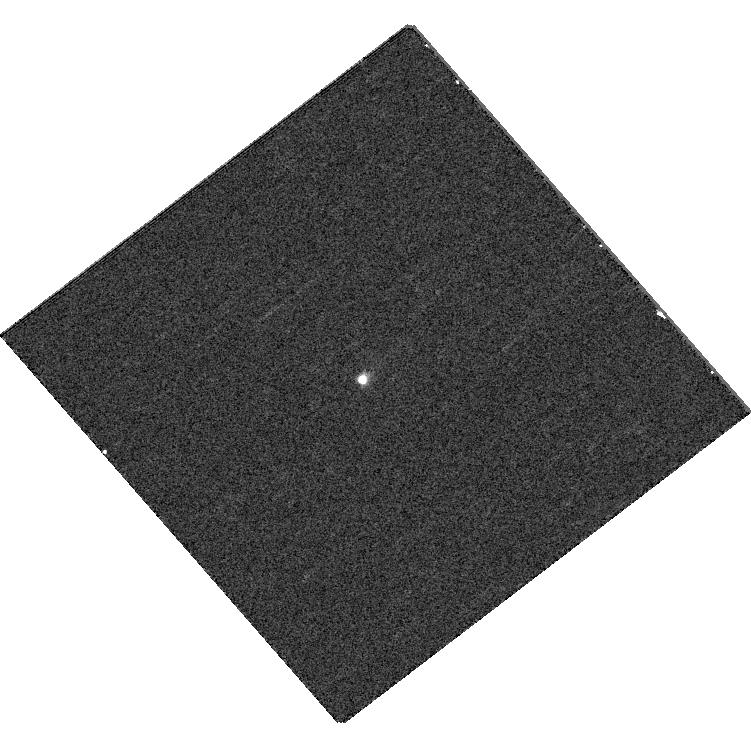
Target: V892TAU. Instrument: WFC3/UVIS. Filter: F395N. Exposure: 5 min. Observation ID: hst_12506_28_wfc3_uvis_f395n_ibsl28

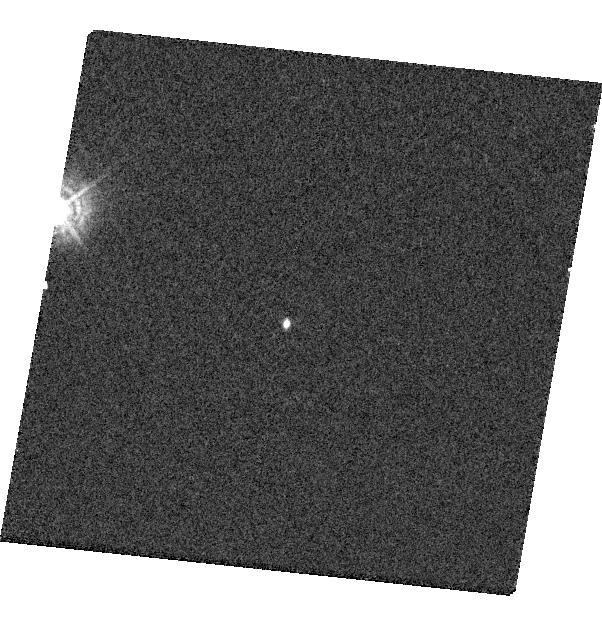
Target: HPTAUG3. Instrument: WFC3/UVIS. Filter: F336W. Exposure: 3 min. Observation ID: hst_12506_29_wfc3_uvis_f336w_ibsl29

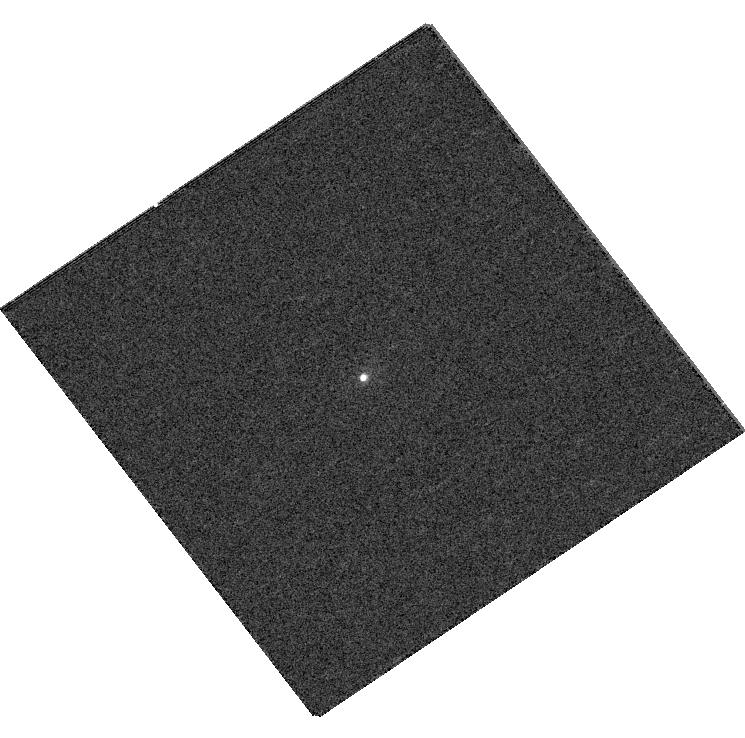
Target: COKUTAU4. Instrument: WFC3/UVIS. Filter: F395N. Exposure: 5 min. Observation ID: hst_12506_18_wfc3_uvis_f395n_ibsl18

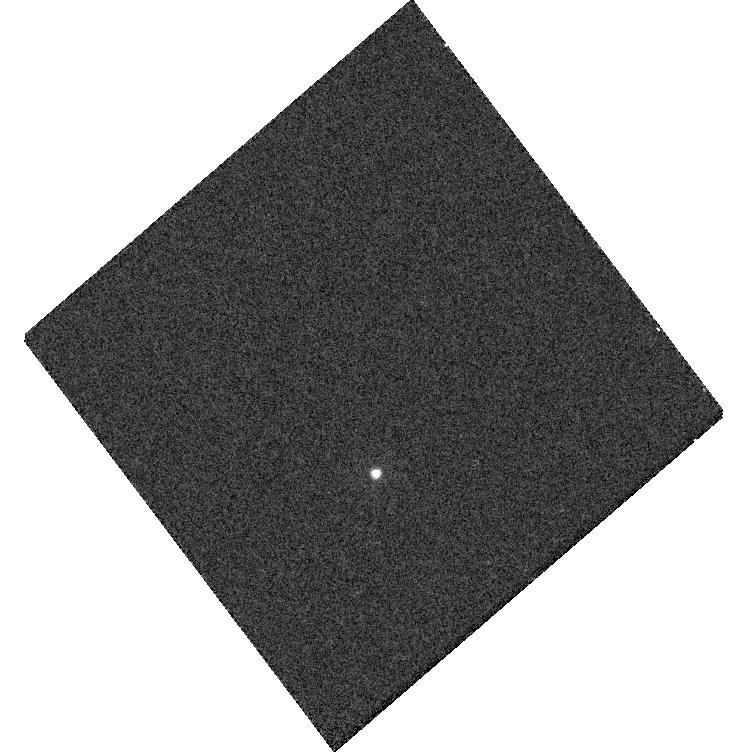
Target: HUBBLE4. Instrument: WFC3/UVIS. Filter: F275W. Exposure: 5 min. Observation ID: hst_12506_32_wfc3_uvis_f275w_ibsl32

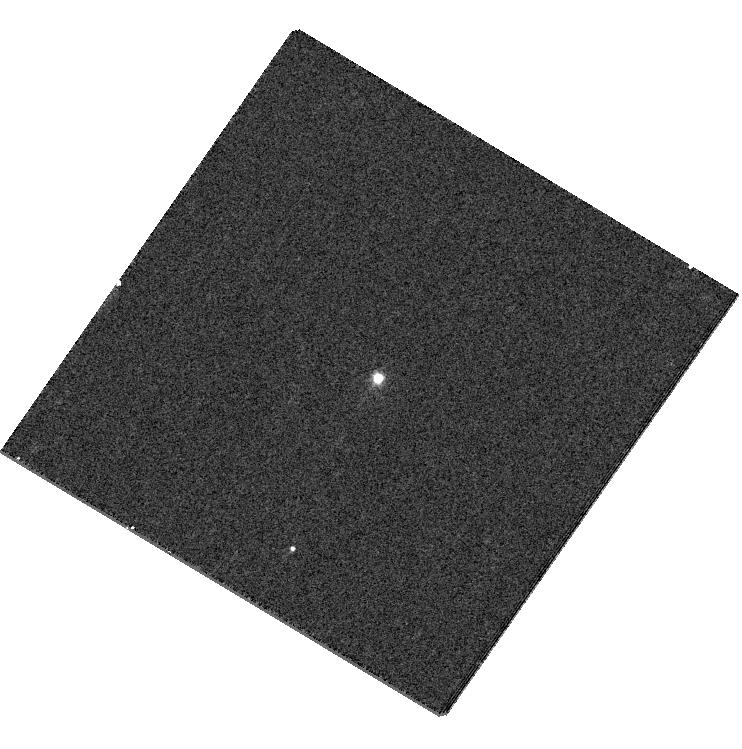
Target: USCO1605179. Instrument: WFC3/UVIS. Filter: F395N. Exposure: 5 min. Observation ID: hst_12506_21_wfc3_uvis_f395n_ibsl21

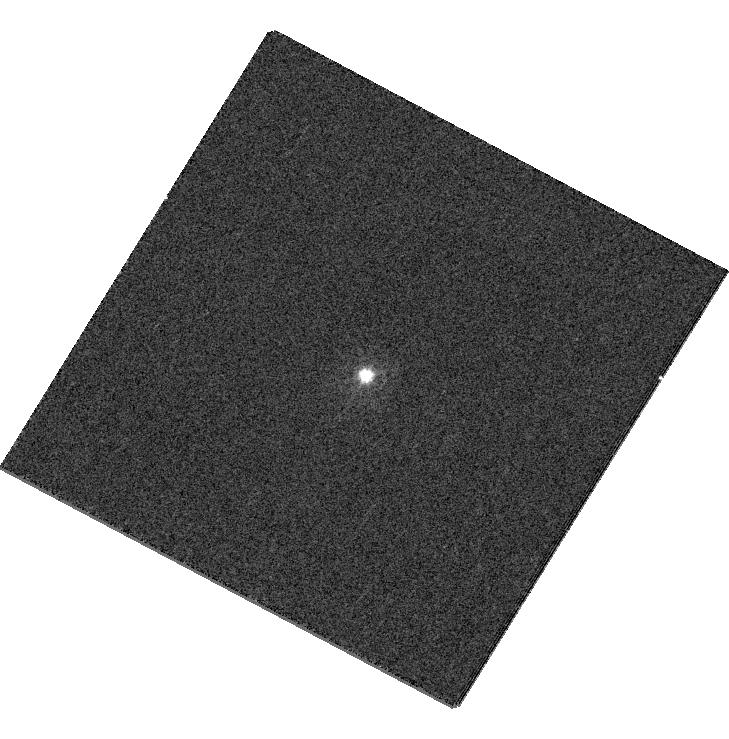
Target: SCOPMS19. Instrument: WFC3/UVIS. Filter: F336W. Exposure: 3 min. Observation ID: hst_12506_26_wfc3_uvis_f336w_ibsl26

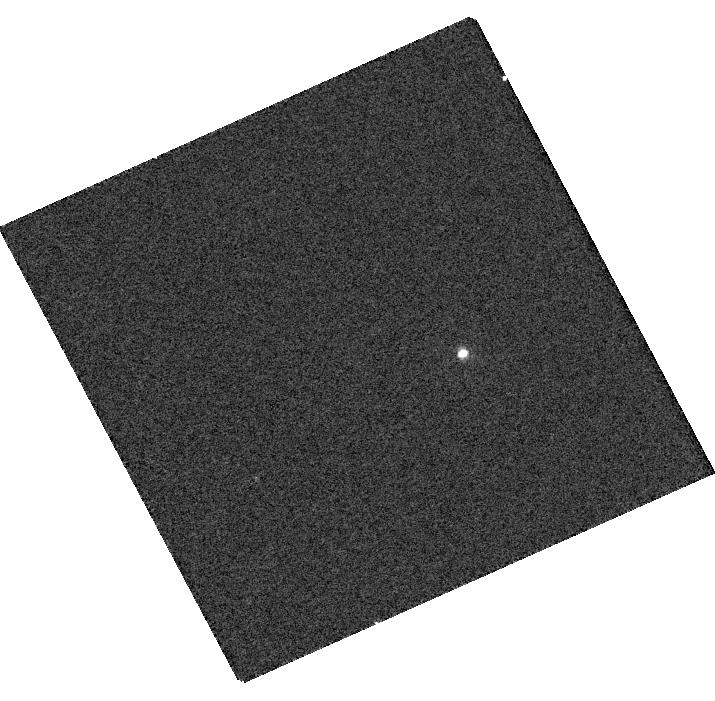
Target: FFTAU. Instrument: WFC3/UVIS. Filter: F395N. Exposure: 5 min. Observation ID: hst_12506_31_wfc3_uvis_f395n_ibsl31

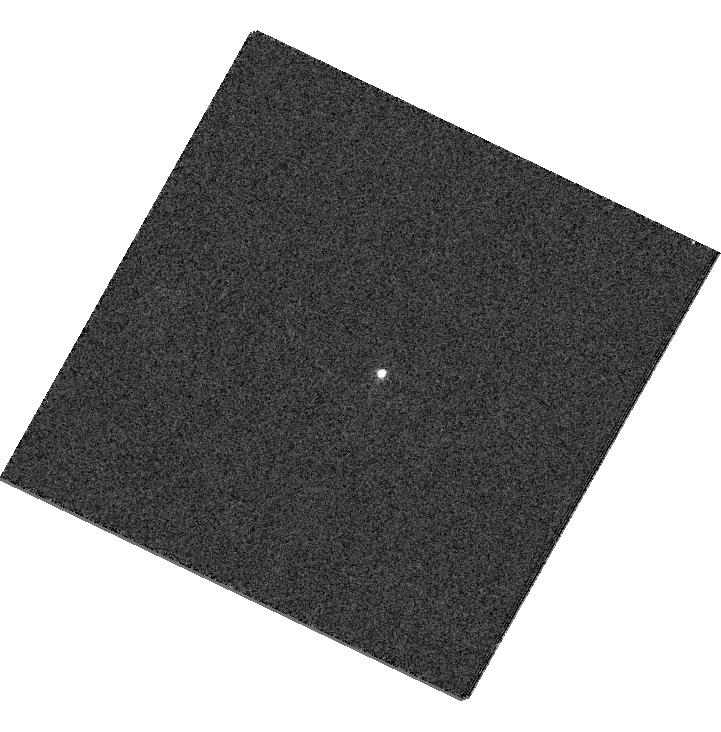
Target: SCOPMS17. Instrument: WFC3/UVIS. Filter: F336W. Exposure: 1 min. Observation ID: hst_12506_27_wfc3_uvis_f336w_ibsl27

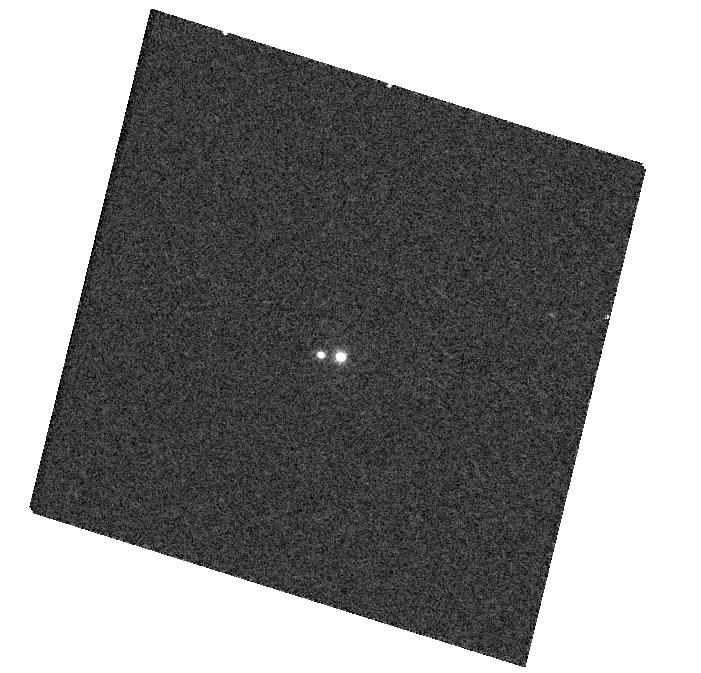
Target: ROXS47. Instrument: WFC3/UVIS. Filter: F395N. Exposure: 5 min. Observation ID: hst_12506_19_wfc3_uvis_f395n_ibsl19

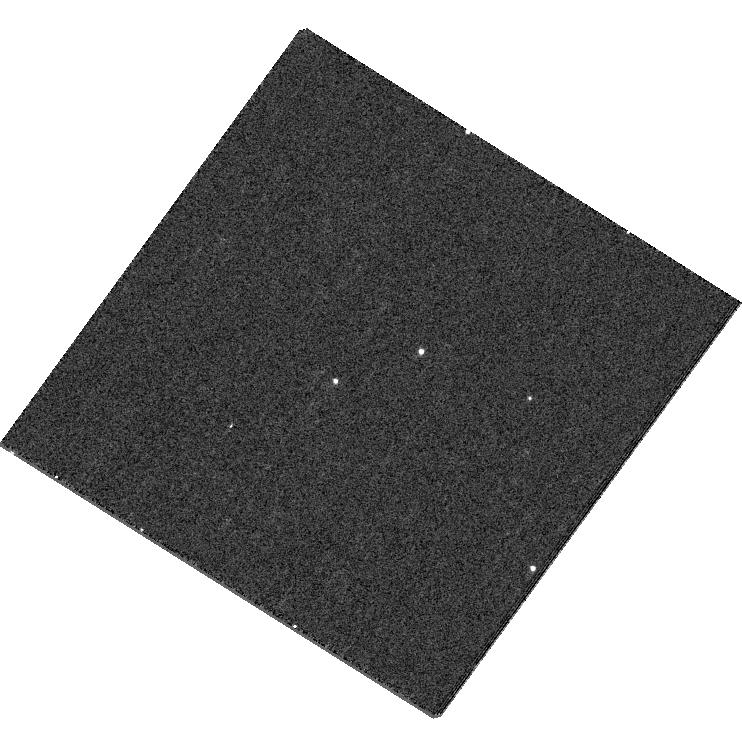
Target: USCO1606119. Instrument: WFC3/UVIS. Filter: F336W. Exposure: 5 min. Observation ID: hst_12506_20_wfc3_uvis_f336w_ibsl20

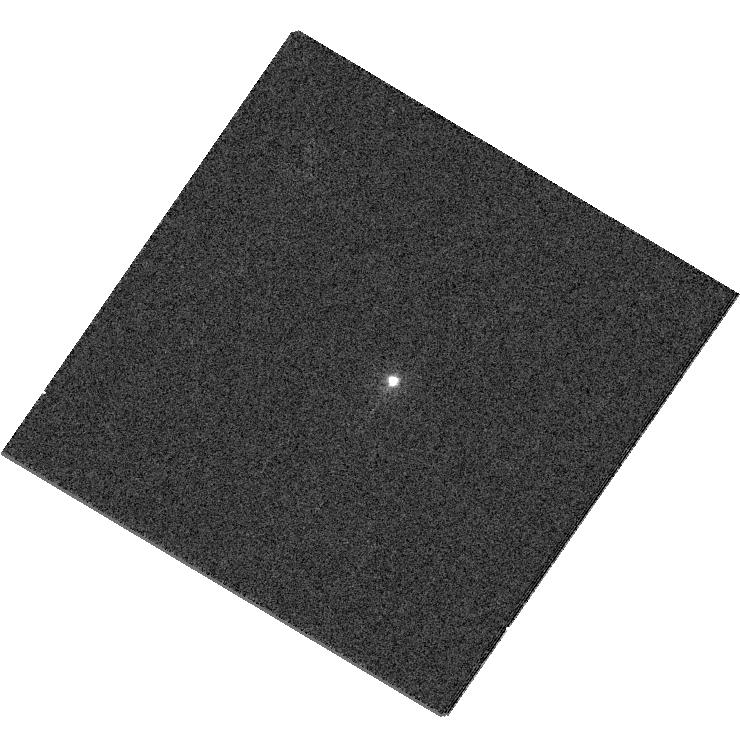
Target: RXJ1601.9-2008. Instrument: WFC3/UVIS. Filter: F225W. Exposure: 1 min. Observation ID: hst_12506_22_wfc3_uvis_f225w_ibsl22

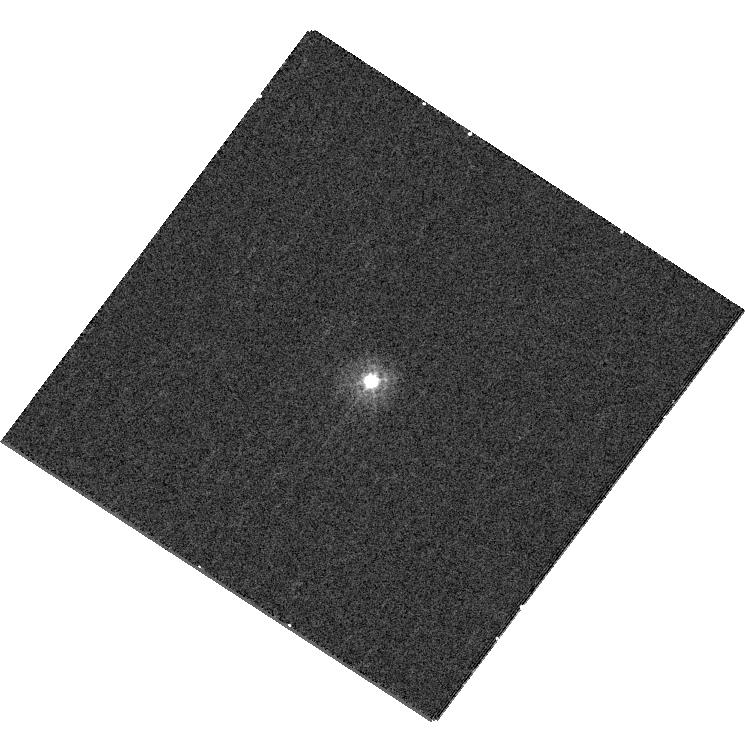
Target: GSC06209-00735. Instrument: WFC3/UVIS. Filter: F275W. Exposure: 6 min. Observation ID: hst_12506_25_wfc3_uvis_f275w_ibsl25

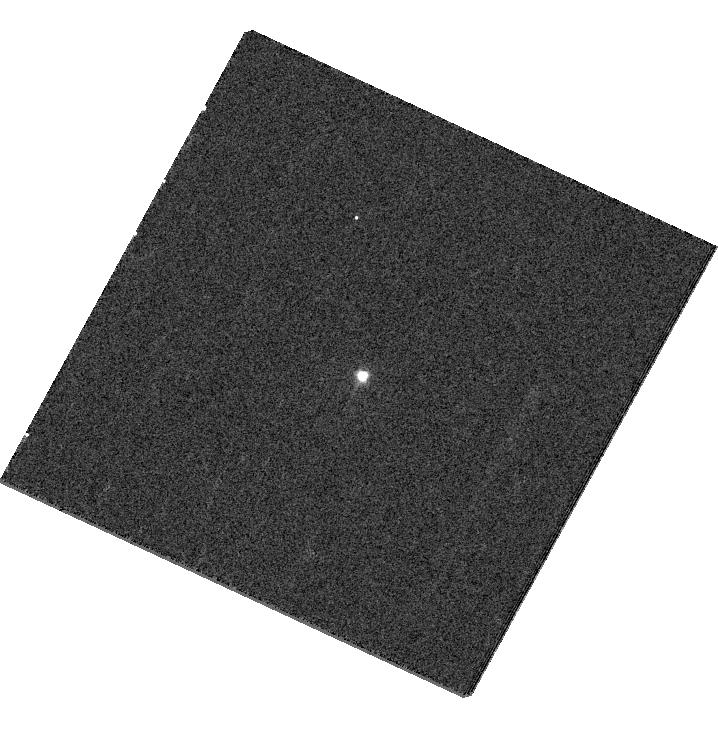
Target: RXJ1550.0-3212. Instrument: WFC3/UVIS. Filter: F395N. Exposure: 5 min. Observation ID: hst_12506_23_wfc3_uvis_f395n_ibsl23

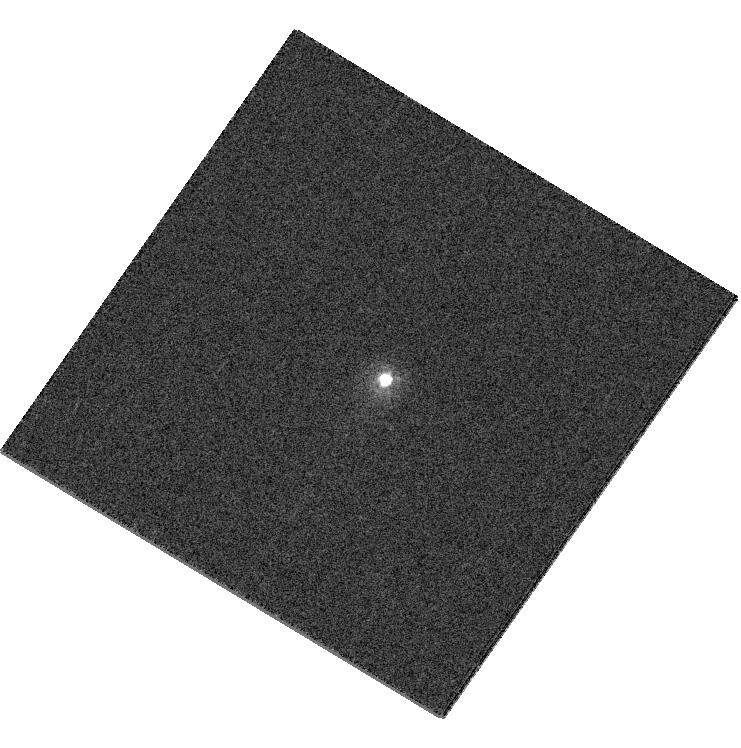
Target: GSC06794-00156. Instrument: WFC3/UVIS. Filter: F225W. Exposure: 1 min. Observation ID: hst_12506_24_wfc3_uvis_f225w_ibsl24

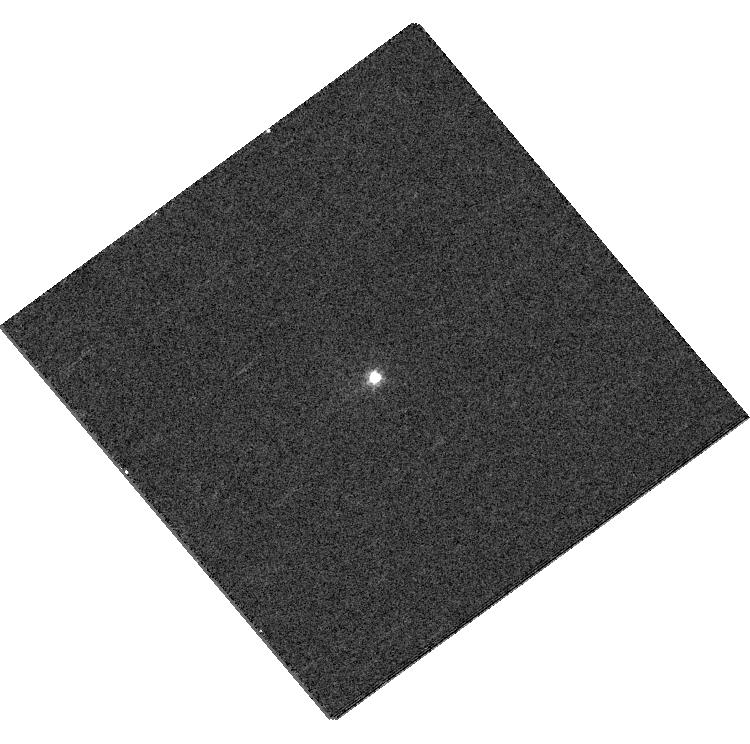
Target: LKCA5. Instrument: WFC3/UVIS. Filter: F395N. Exposure: 5 min. Observation ID: hst_12506_30_wfc3_uvis_f395n_ibsl30

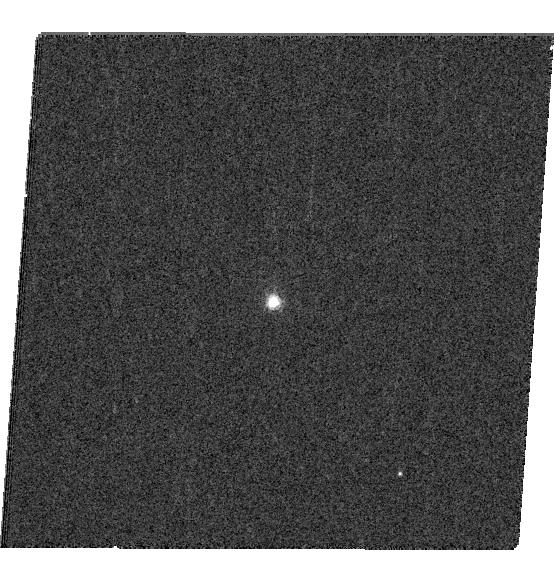
Target: CIDA14. Instrument: WFC3/UVIS. Filter: F656N. Exposure: 5 min. Observation ID: hst_12506_17_wfc3_uvis_f656n_ibsl17

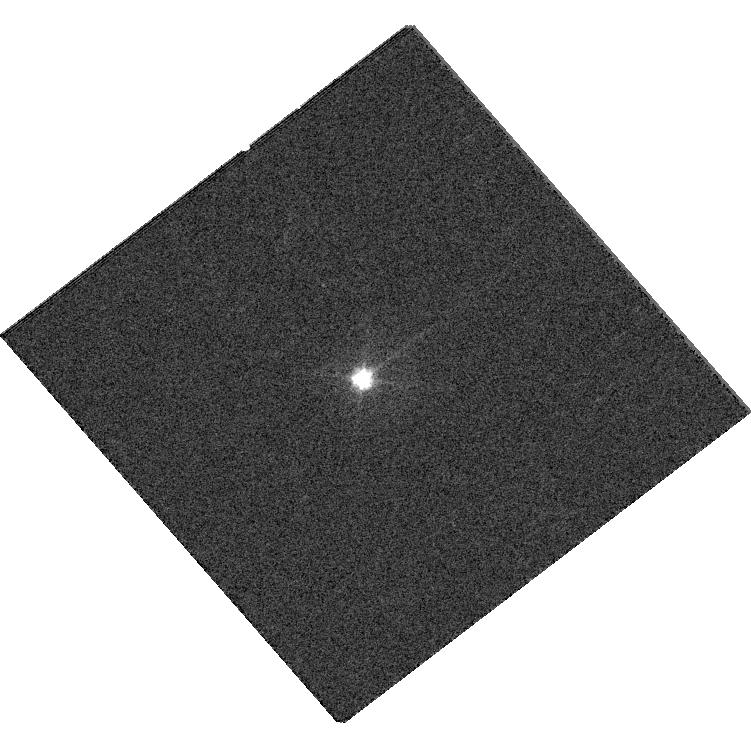
Target: V892TAU. Instrument: WFC3/UVIS. Filter: F475W. Exposure: 1 min. Observation ID: hst_12506_28_wfc3_uvis_f475w_ibsl28

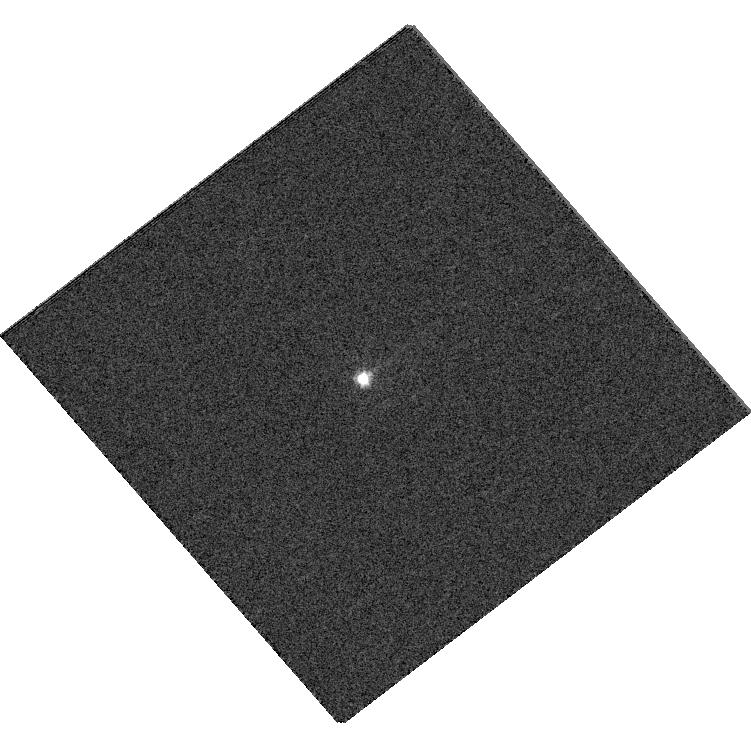
Target: V892TAU. Instrument: WFC3/UVIS. Filter: F438W. Exposure: 1 min. Observation ID: hst_12506_28_wfc3_uvis_f438w_ibsl28

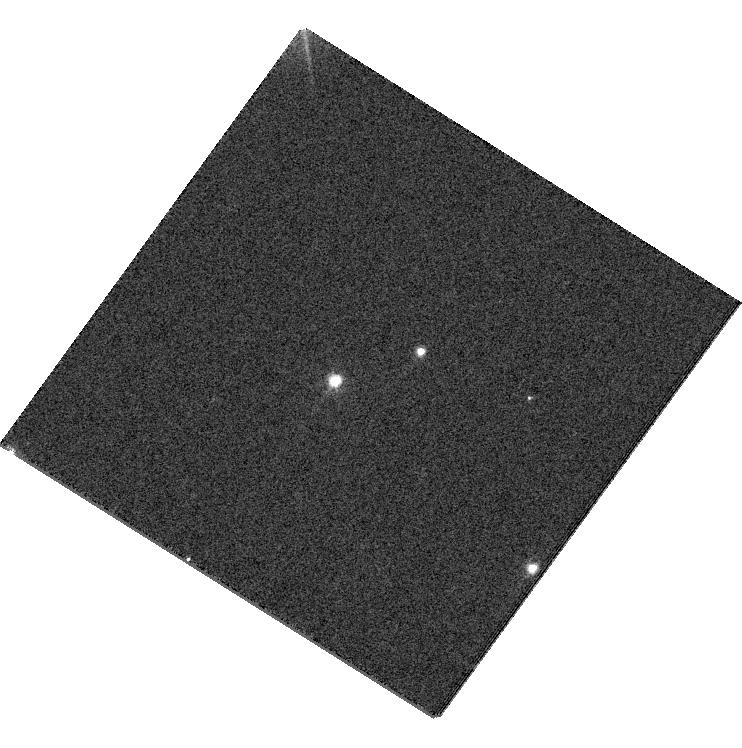
Target: USCO1606119. Instrument: WFC3/UVIS. Filter: F555W. Exposure: 1 min. Observation ID: hst_12506_20_wfc3_uvis_f555w_ibsl20

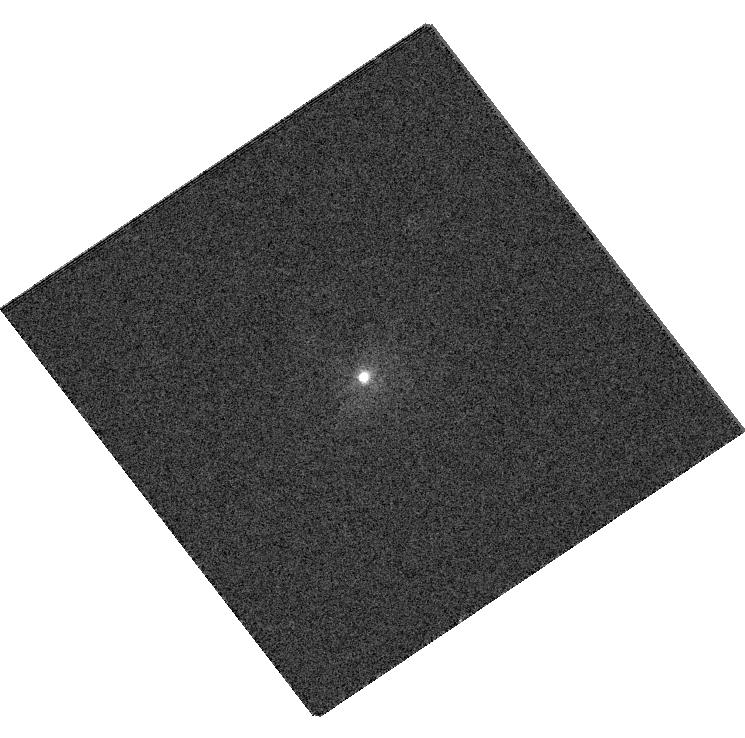
Target: COKUTAU4. Instrument: WFC3/UVIS. Filter: F390W. Exposure: 1 min. Observation ID: hst_12506_18_wfc3_uvis_f390w_ibsl18

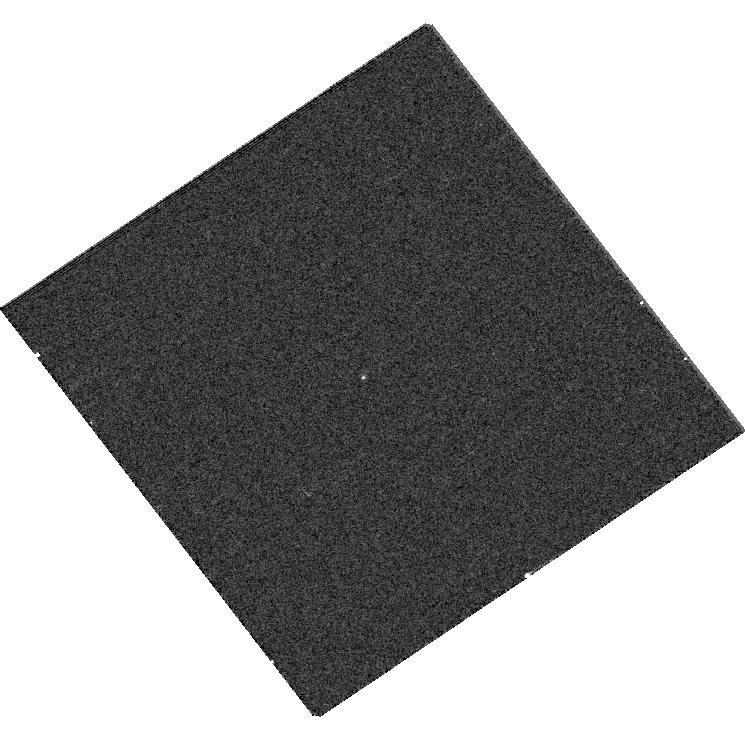
Target: COKUTAU4. Instrument: WFC3/UVIS. Filter: F275W. Exposure: 4 min. Observation ID: hst_12506_18_wfc3_uvis_f275w_ibsl18

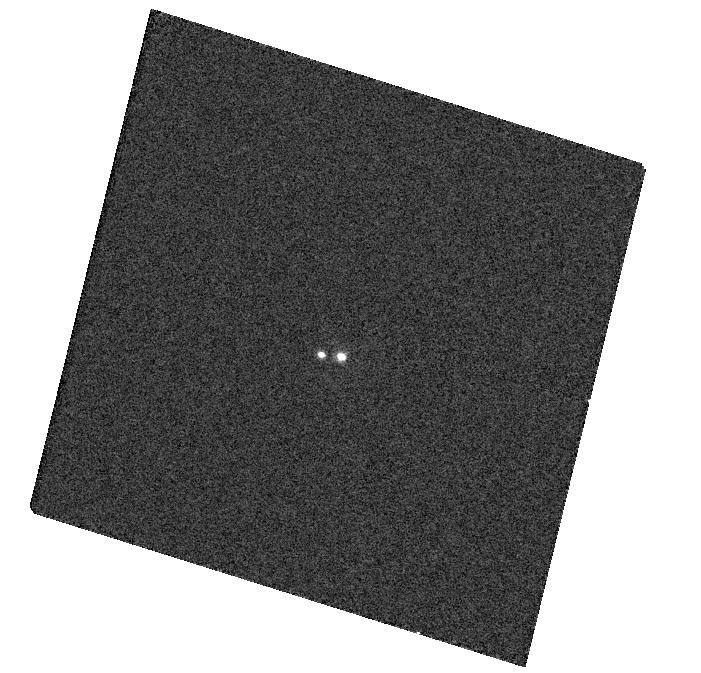
Target: ROXS47. Instrument: WFC3/UVIS. Filter: F336W. Exposure: 2 min. Observation ID: hst_12506_19_wfc3_uvis_f336w_ibsl19

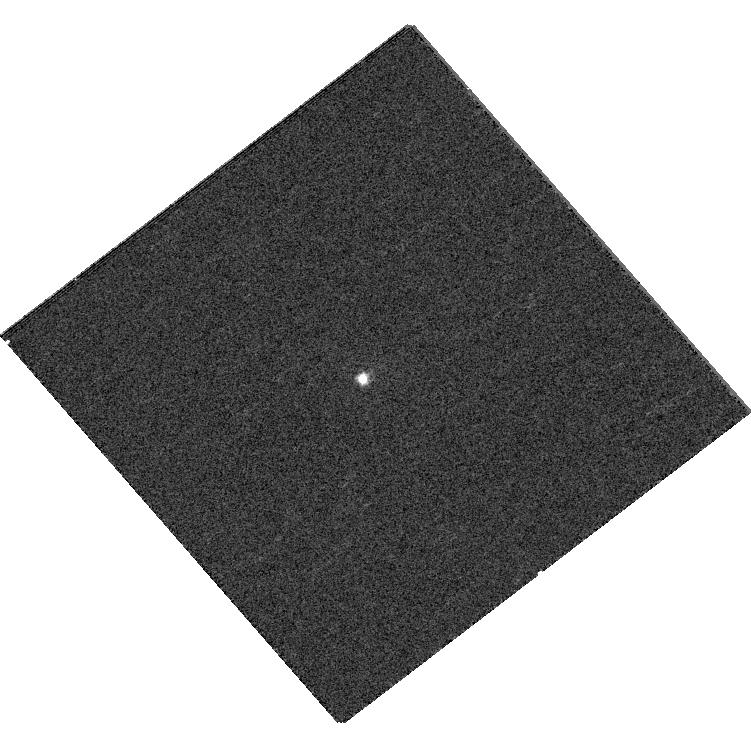
Target: V892TAU. Instrument: WFC3/UVIS. Filter: F336W. Exposure: 5 min. Observation ID: hst_12506_28_wfc3_uvis_f336w_ibsl28

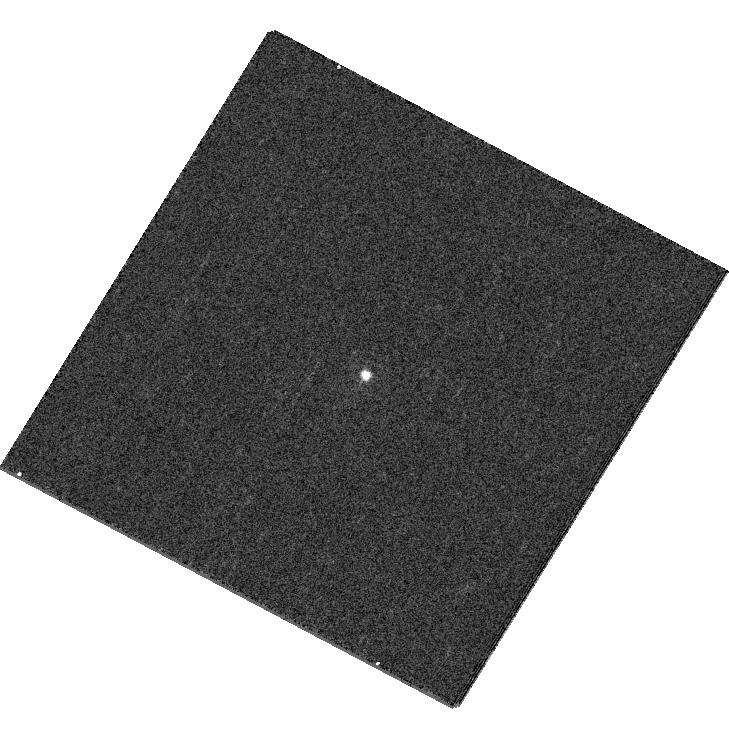
Target: SCOPMS19. Instrument: WFC3/UVIS. Filter: F275W. Exposure: 5 min. Observation ID: hst_12506_26_wfc3_uvis_f275w_ibsl26

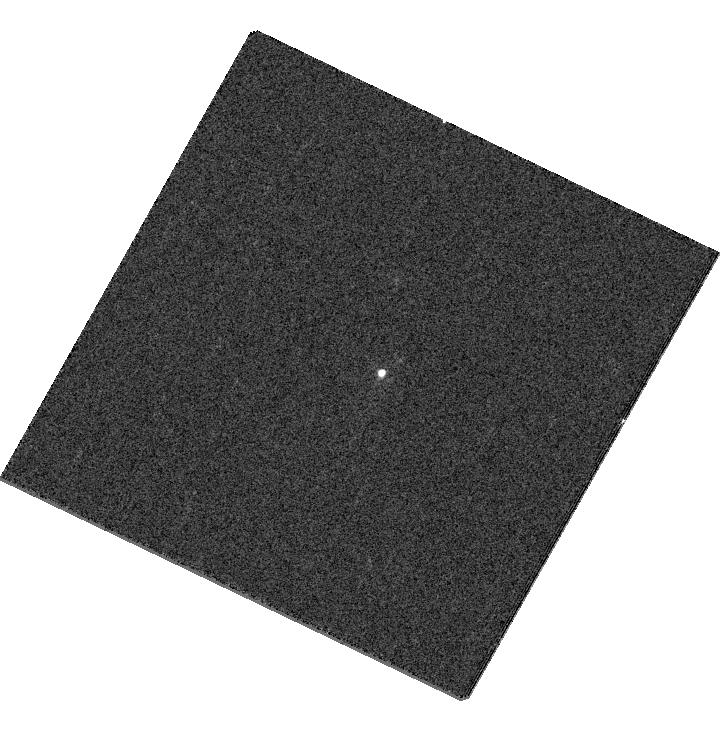
Target: SCOPMS17. Instrument: WFC3/UVIS. Filter: F275W. Exposure: 5 min. Observation ID: hst_12506_27_wfc3_uvis_f275w_ibsl27

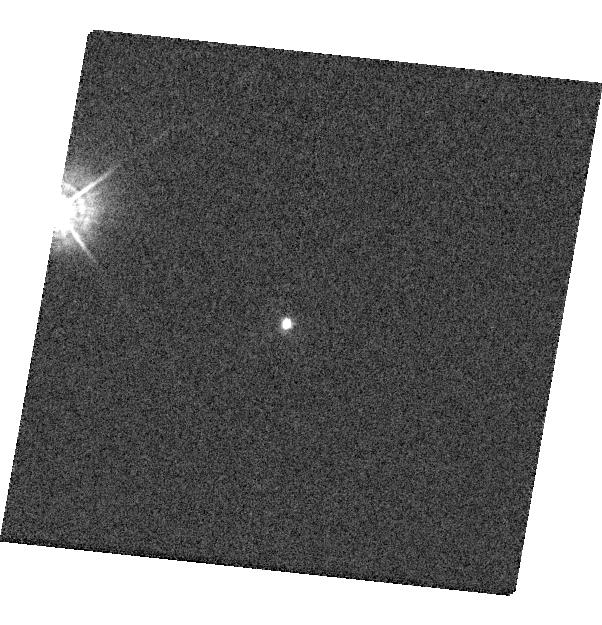
Target: HPTAUG3. Instrument: WFC3/UVIS. Filter: F390W. Exposure: 1 min. Observation ID: hst_12506_29_wfc3_uvis_f390w_ibsl29

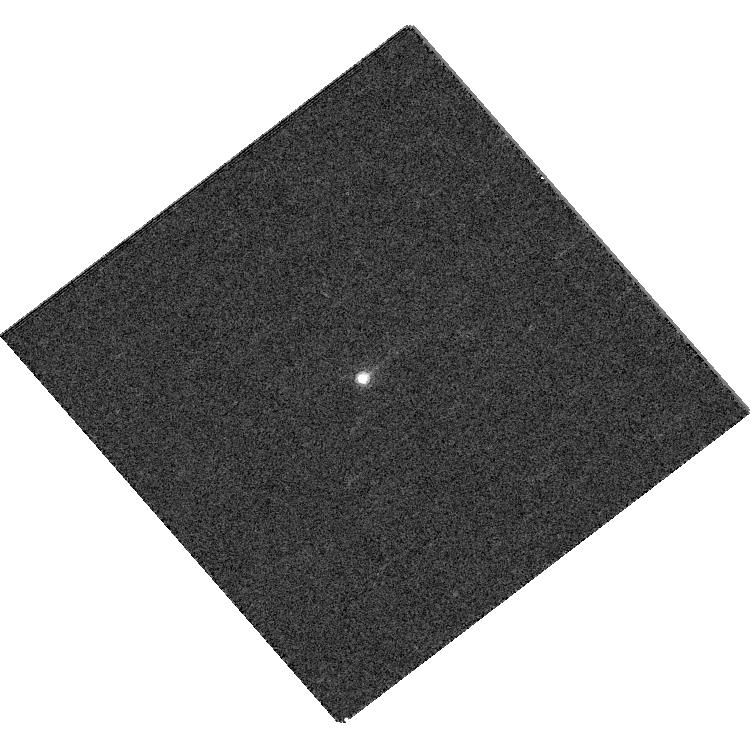
Target: V892TAU. Instrument: WFC3/UVIS. Filter: F656N. Exposure: 2 min. Observation ID: hst_12506_28_wfc3_uvis_f656n_ibsl28

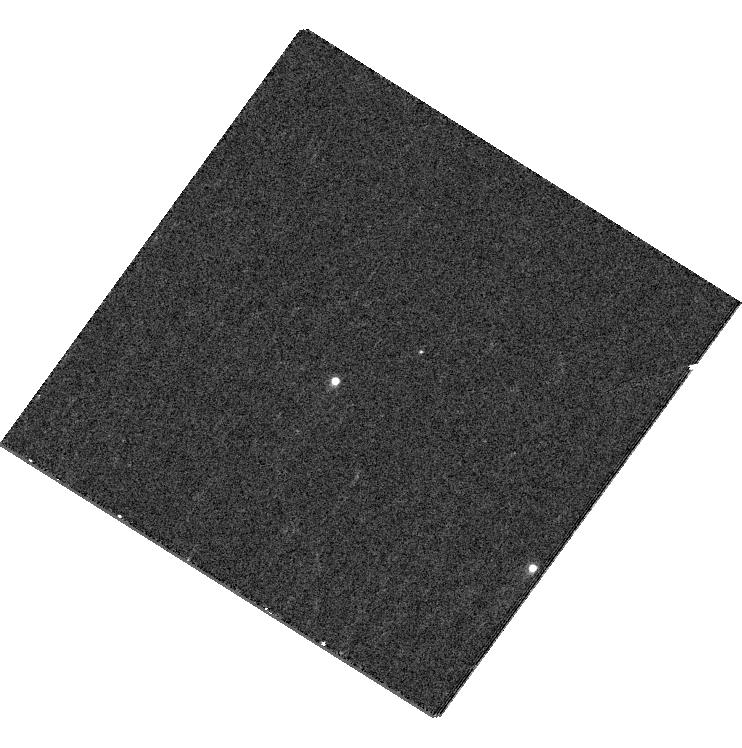
Target: USCO1606119. Instrument: WFC3/UVIS. Filter: F656N. Exposure: 5 min. Observation ID: hst_12506_20_wfc3_uvis_f656n_ibsl20

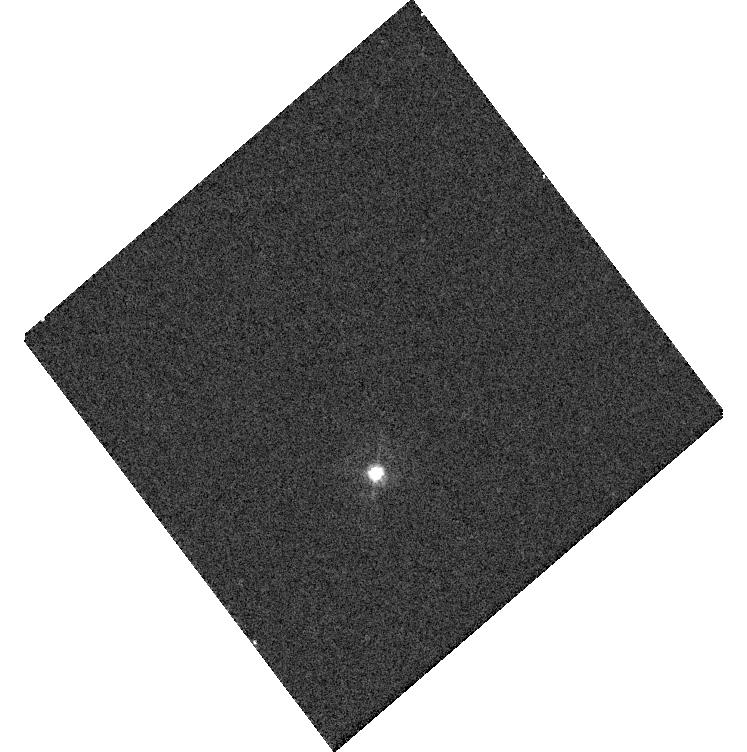
Target: HUBBLE4. Instrument: WFC3/UVIS. Filter: F395N. Exposure: 5 min. Observation ID: hst_12506_32_wfc3_uvis_f395n_ibsl32

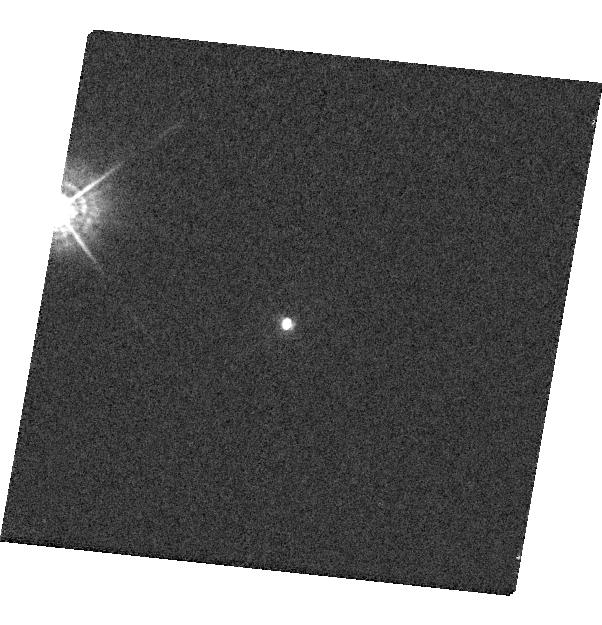
Target: HPTAUG3. Instrument: WFC3/UVIS. Filter: F438W. Exposure: 1 min. Observation ID: hst_12506_29_wfc3_uvis_f438w_ibsl29

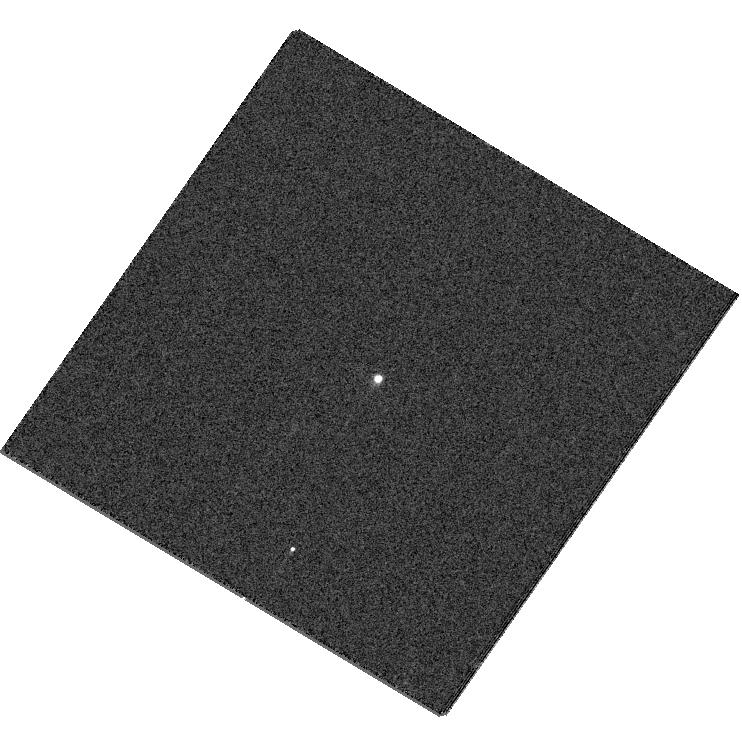
Target: USCO1605179. Instrument: WFC3/UVIS. Filter: F336W. Exposure: 1 min. Observation ID: hst_12506_21_wfc3_uvis_f336w_ibsl21

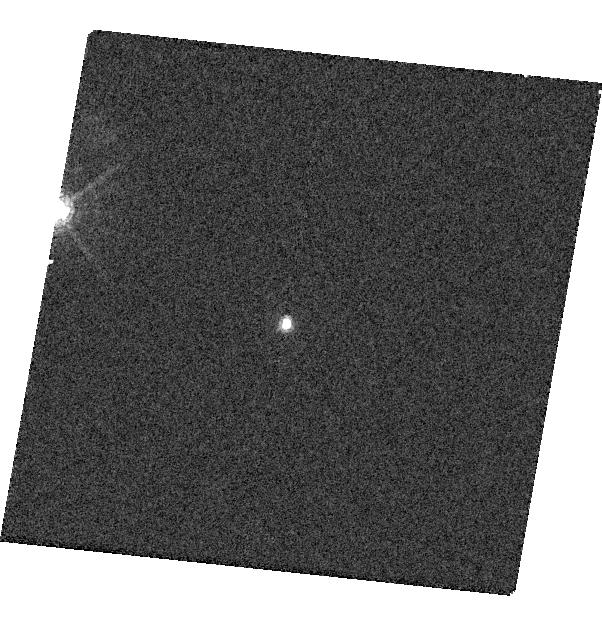
Target: HPTAUG3. Instrument: WFC3/UVIS. Filter: F656N. Exposure: 2 min. Observation ID: hst_12506_29_wfc3_uvis_f656n_ibsl29

A Precise Mass-Luminosity-Temperature Relation for Young Stars (PI: Kraus, Adam L.)

The fundamental properties of young stars (masses, luminosities, and temperatures) are very poorly understood in comparison to their older field counterparts. The standard method for calibrating these properties is to monitor the orbits of binary systems and measure their dynamical masses, but only a handful of well-determined dynamical masses are known for low-mass (<1 Msun) stars. We are conducting an ongoing monitoring campaign to expand the sample of precise visual binary masses from ~5 to ~50 using a new high-resolution imaging technique (nonredundant mask interferometry) to monitor very short-period systems that can't be resolved with other techniques. However, the inaccessibility of these systems makes it difficult to determine component properties from the ground. We propose a 16-orbit WFC3/UVIS imaging campaign to observe 16 systems that are near maximum separation. We know precise component positions at any epoch from our orbit fits, so we can exploit the stable HST PSF to deconvolve the optical photometry for these systems, even though they are separated by <60 mas. Furthermore, the targets' brightness and the speed of the subarrayed WFC3/UVIS let us obtain observations in 11 filters within a single orbit, efficiently characterizing each component's broadband SEDs from the near-UV to the far-red and measuring emission line fluxes in Halpha and Ca H&K. These comprehensive SEDs will yield component temperatures and identify any excesses on the individual stars resulting from accretion and activity. Our results will place the the individual stars unambiguously on the HR diagram, allowing direct comparison of our dynamical masses to theoretical predictions.